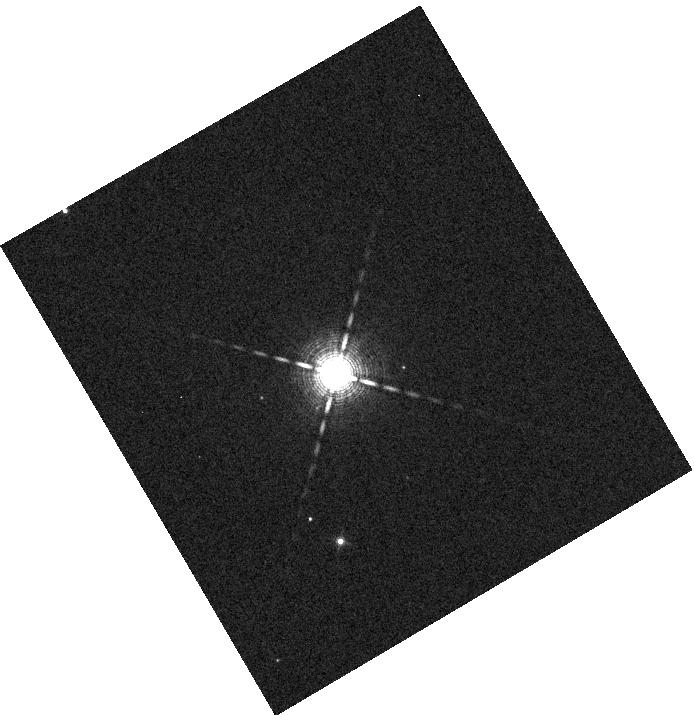
Target: BD+39-3325
Instrument: WFC3/IR
Filter: F130N
Exposure: 1 min
Observation ID: hst_17920_a1_wfc3_ir_f130n_ifk0a1

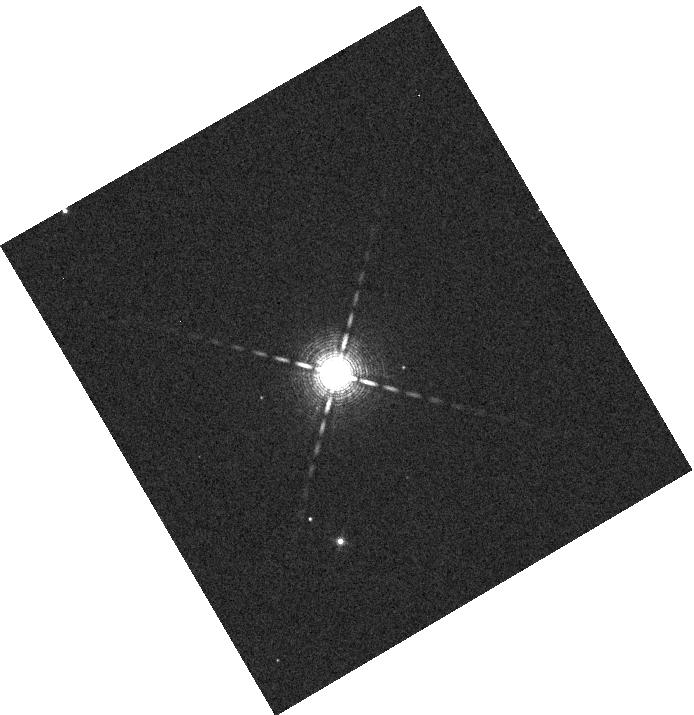
Target: BD+39-3325
Instrument: WFC3/IR
Filter: F130N
Exposure: 1 min
Observation ID: hst_17920_01_wfc3_ir_f130n_ifk001

Constraining Composition, Clouds, and Hazes in a Long-Period Giant Planet (PI: Vissapragada, Shreyas)

With TSM = 243, TOI-2134 c is by far the best known temperate (Teq < 400 K) planet for transmission spectroscopy with a precise mass constraint, largely because the host star is exceptionally bright (Ks = 6.1). We propose to measure the transmission spectrum of this uniquely important planet between 1.1-1.7 micron with WFC3/G141, where all available JWST observation modes would otherwise saturate. We expect that a WFC3/G141 spectrum of this planet will constrain the planet's NH3 abundance to a precision of 0.6 dex, providing unprecedented constraints on planet formation and evolution models. If the atmosphere of this temperate planet is cloudy, our data would instead provide the first constraints on water clouds in a planet or brown dwarf outside the Solar System. Finally, if the planetary atmosphere is hazy, this would be the coldest exoplanet for which hazes have been detected, allowing us an opportunity to bridge Solar System haze studies (e.g. in Titan) with the hazes detected in warmer exoplanets. Only WFC3/G141 can enable these exciting advances in exoplanet atmosphere studies, and it can do so in only 8 orbits.